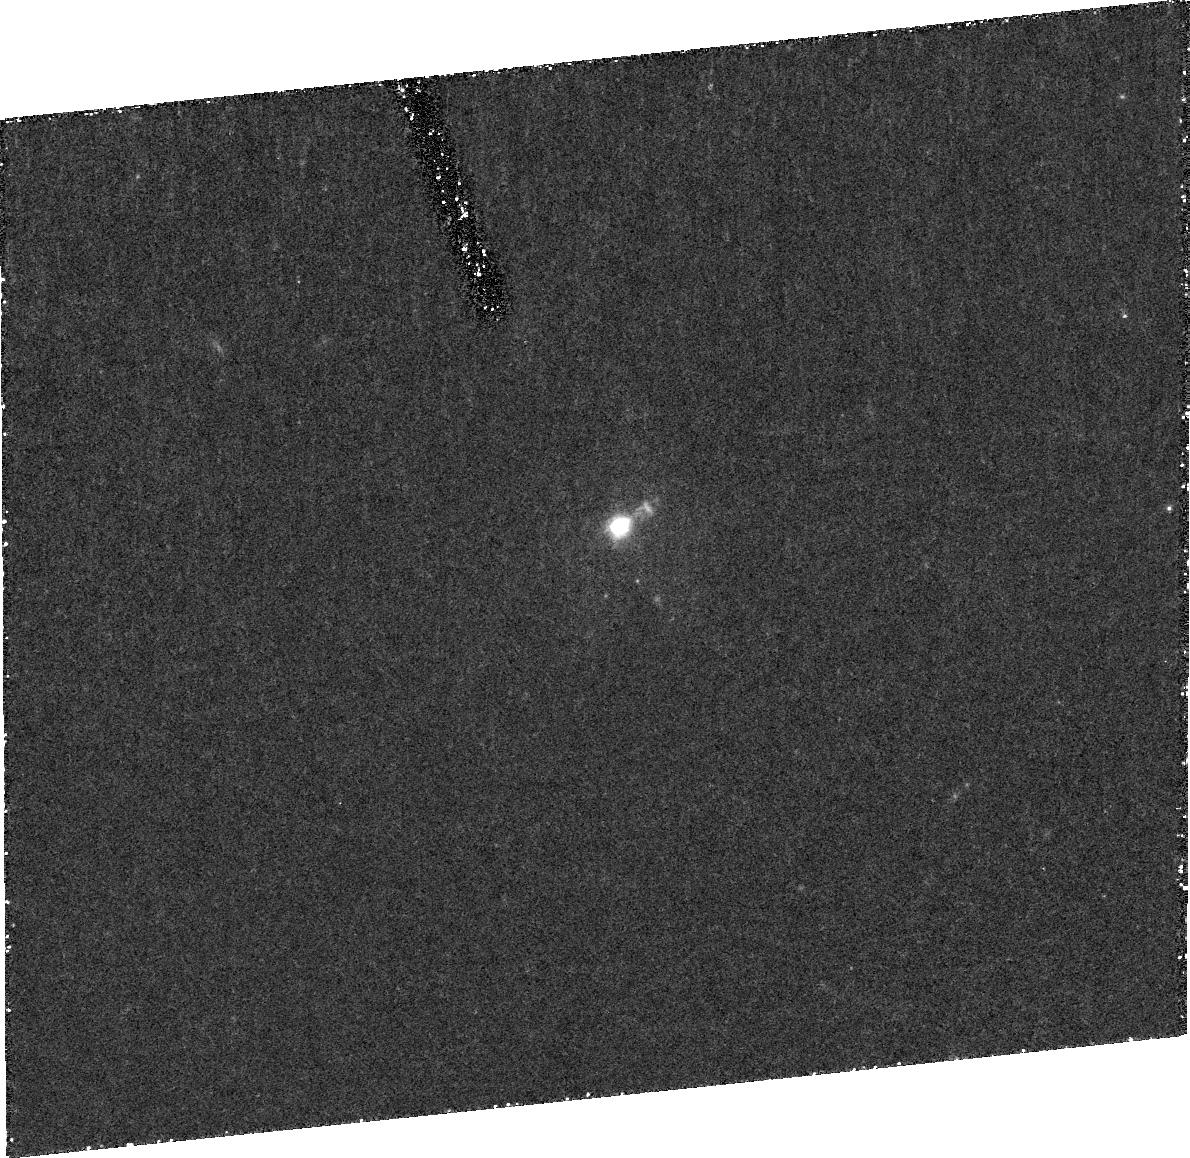
Target: F15307+3252
Instrument: ACS/HRC
Filter: F606W
Exposure: 1.5 h
Observation ID: j96n01010

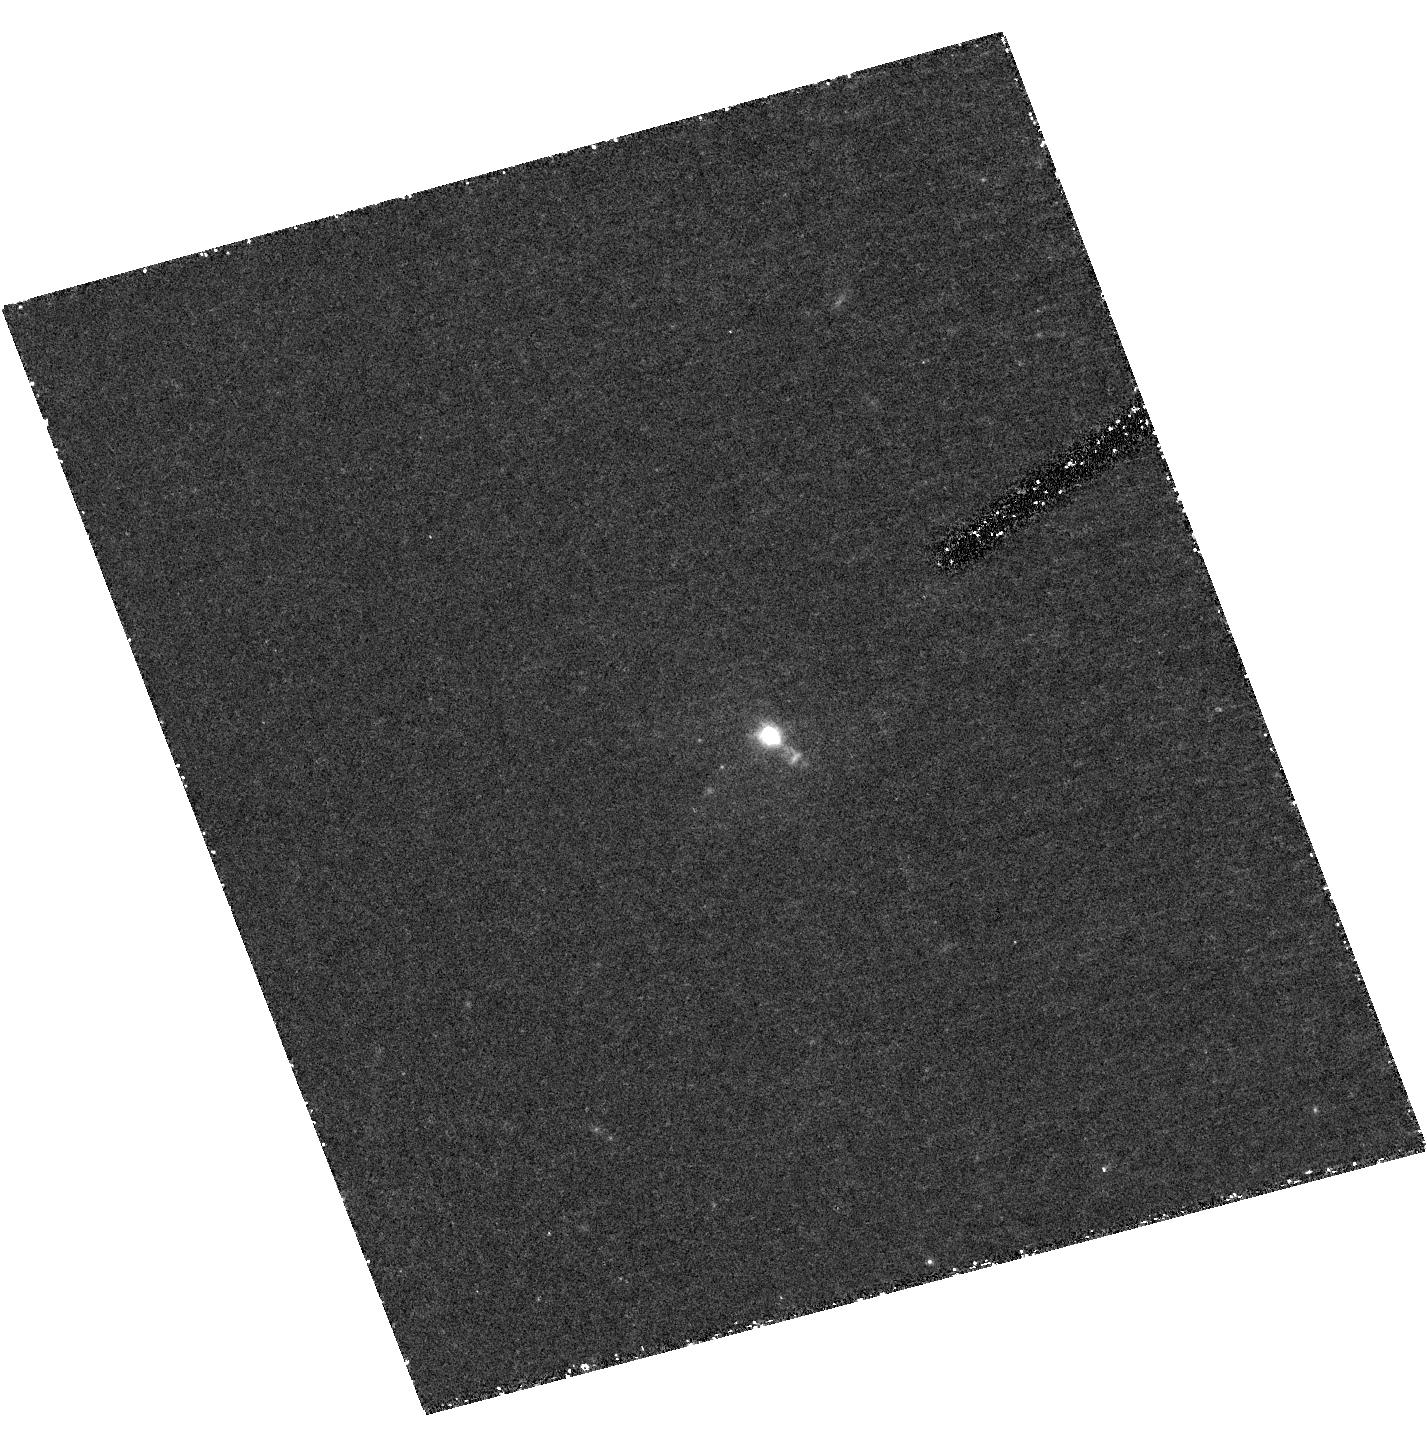
Target: F15307+3252
Instrument: ACS/HRC
Filter: F606W-POL0V
Exposure: 1.5 h
Observation ID: hst_10408_01_acs_hrc_f606w-pol0v_j96n01

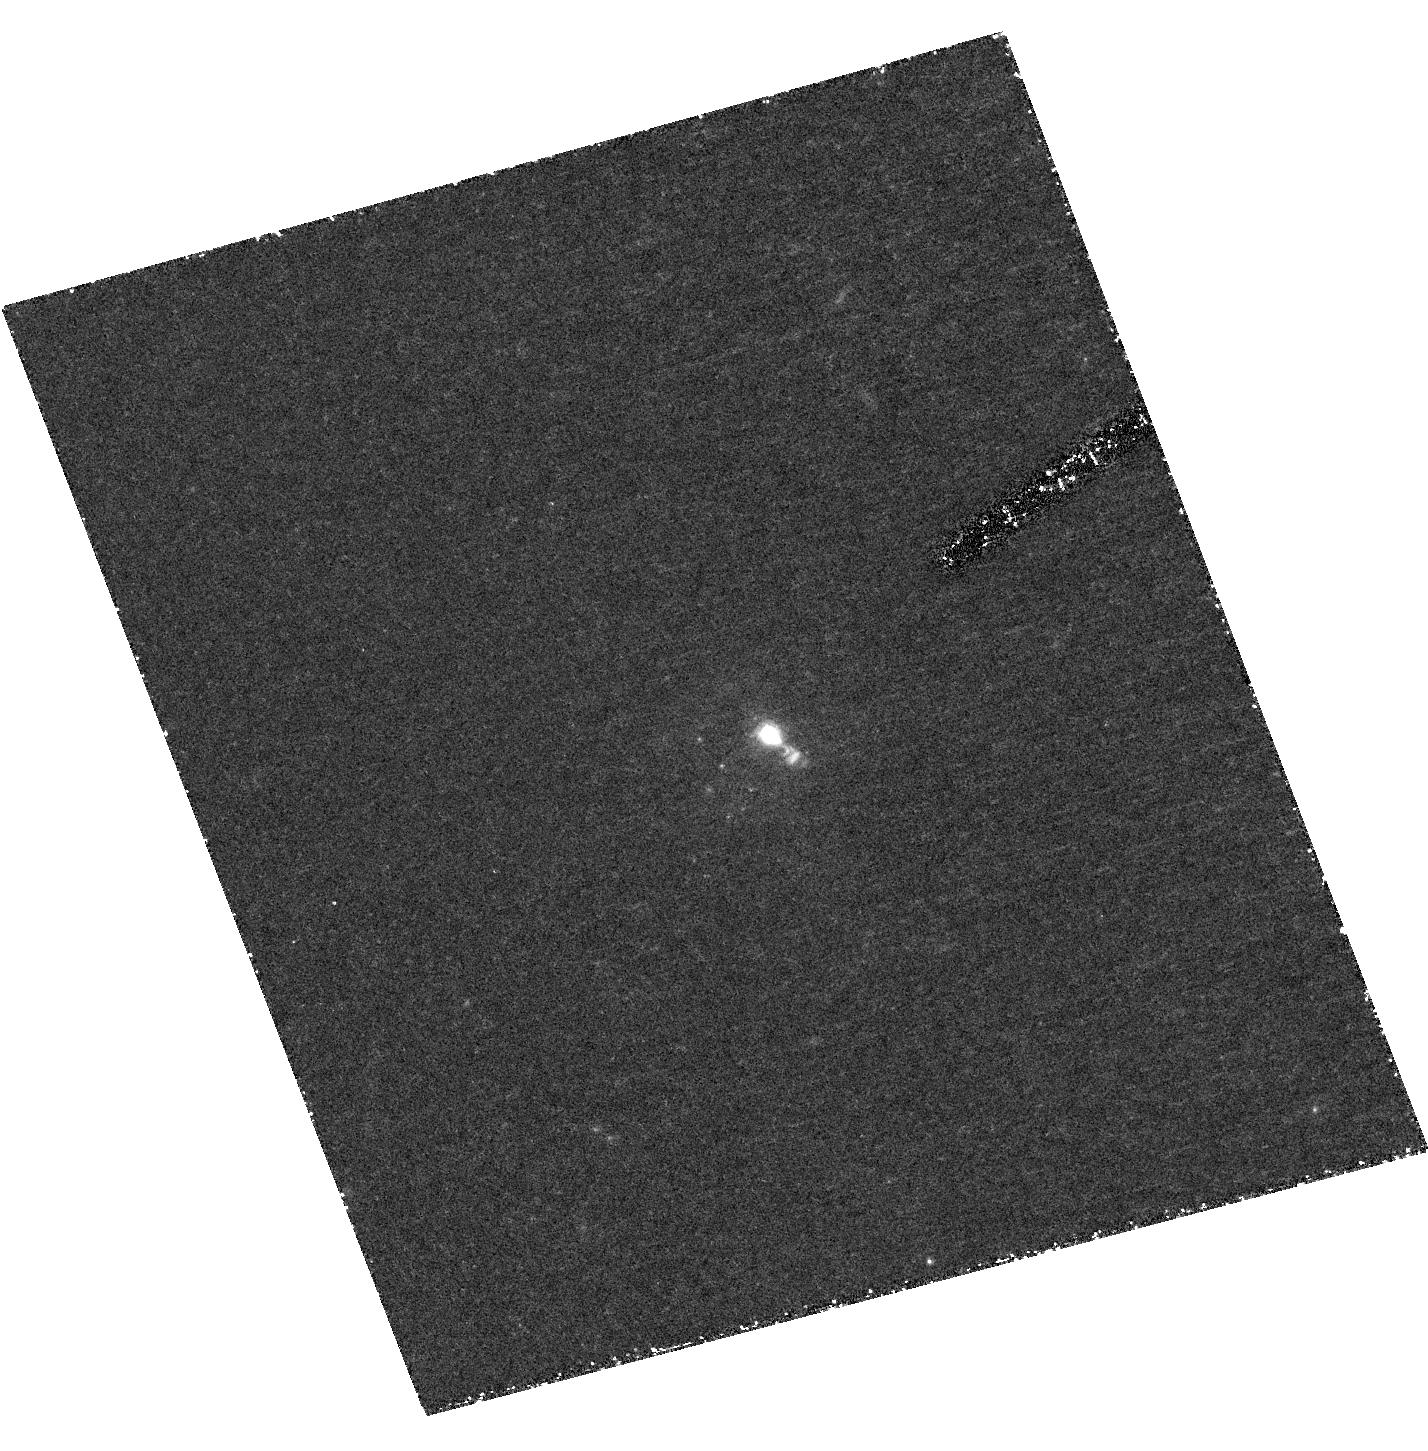
Target: F15307+3252
Instrument: ACS/HRC
Filter: F606W-POL60V
Exposure: 1.5 h
Observation ID: hst_10408_02_acs_hrc_f606w-pol60v_j96n02

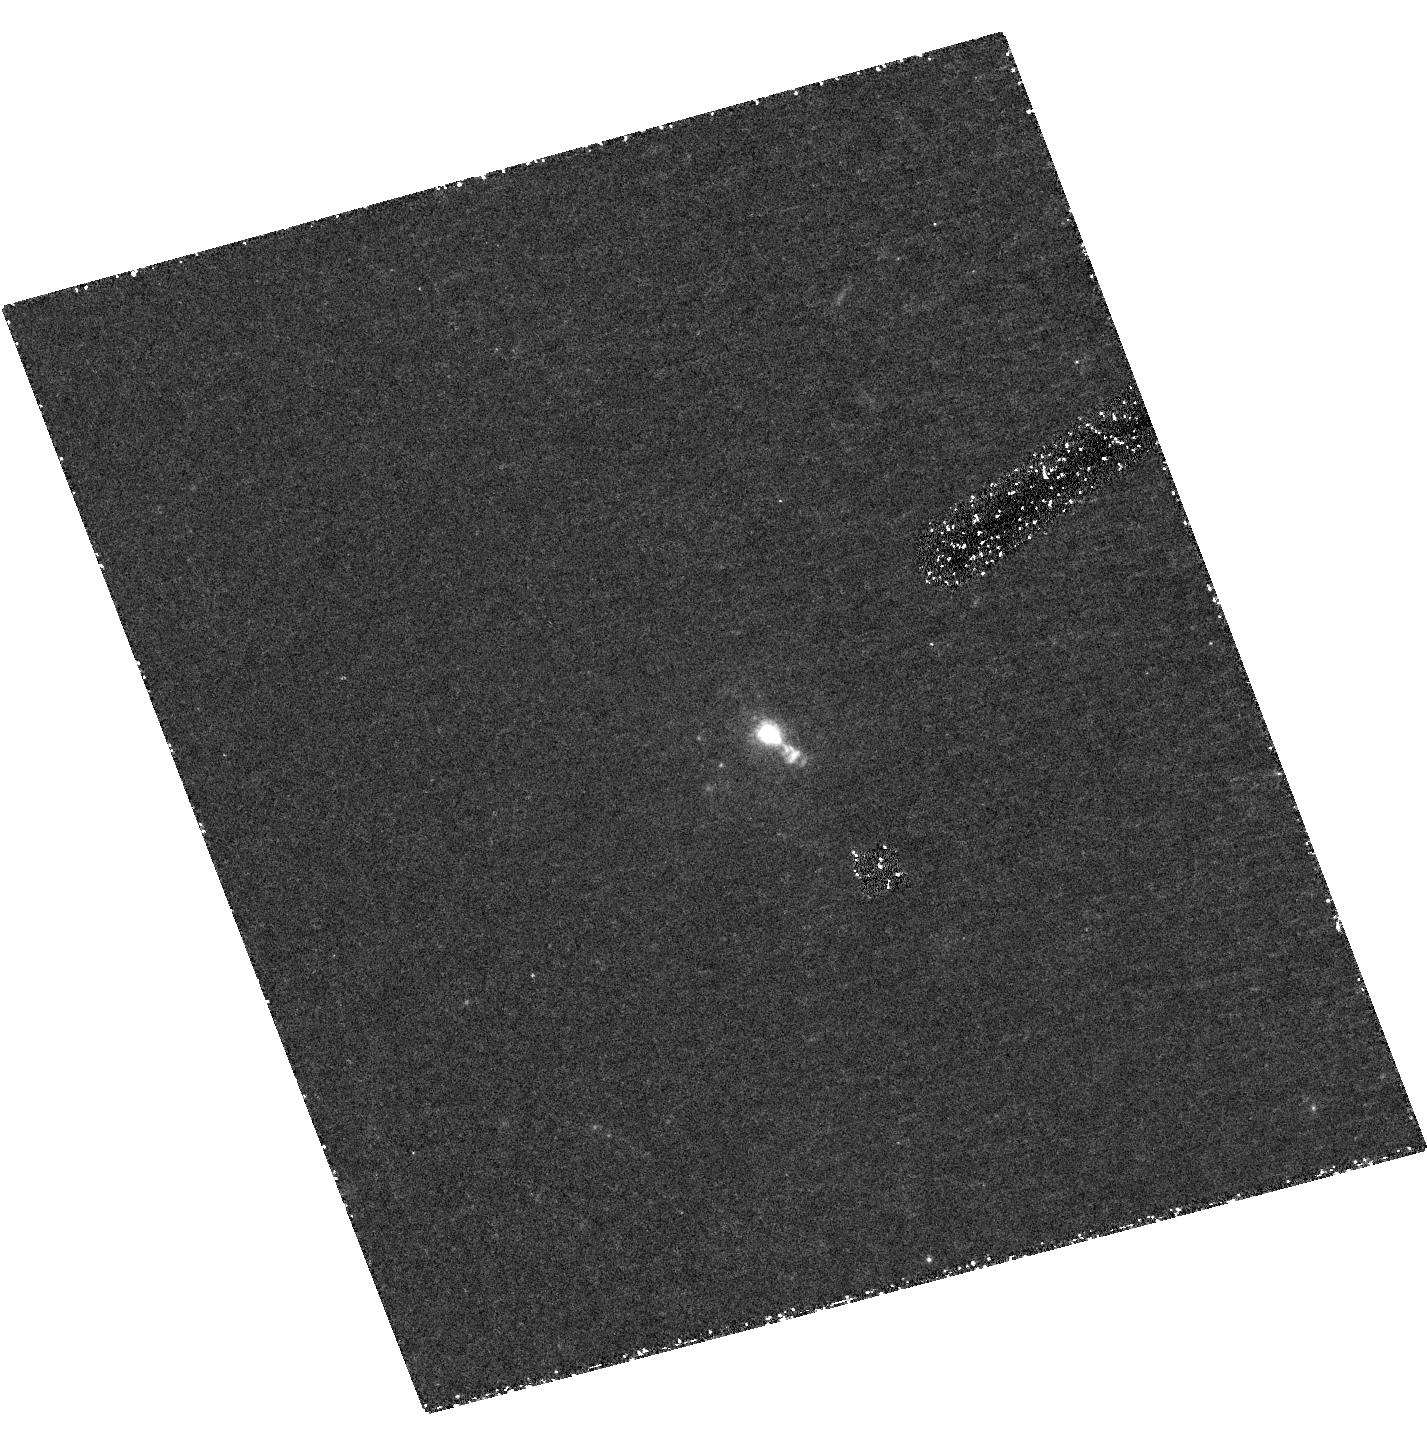
Target: F15307+3252
Instrument: ACS/HRC
Filter: F606W
Exposure: 1.5 h
Observation ID: hst_10408_03_acs_hrc_f606w-pol120v_j96n03

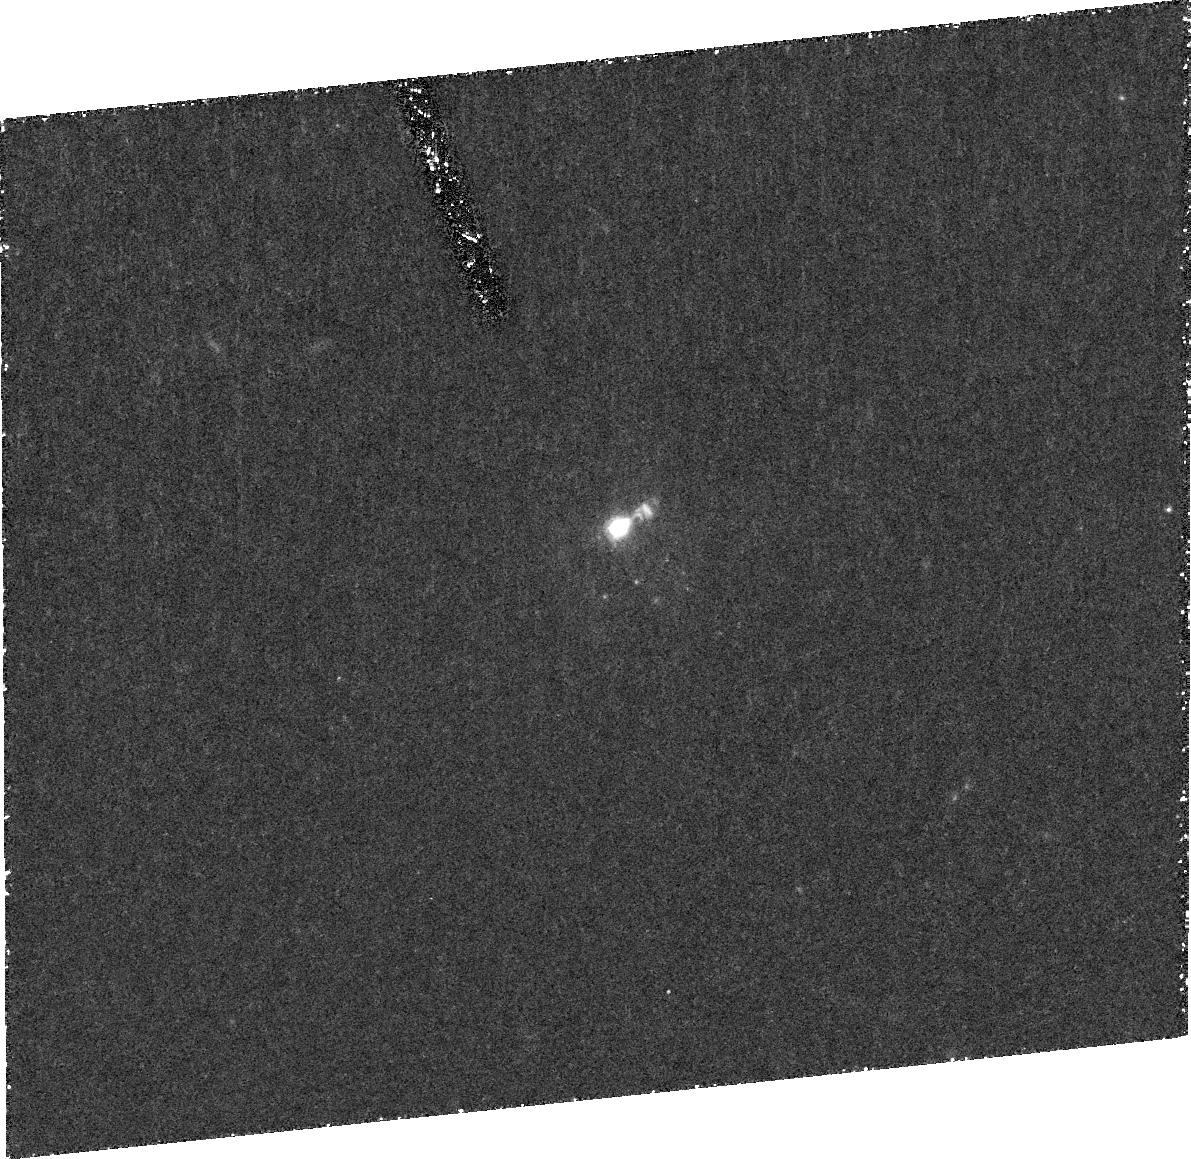
Target: F15307+3252
Instrument: ACS/HRC
Filter: F606W
Exposure: 1.5 h
Observation ID: j96n02010

The Extended Emission Region in the Extreme Type-2 QSO IRAS F15307+3252: Scattered QSO Light or Starbursting Companion (PI: Hines, Dean C.)

The polarimetry capability of the ACS will be used to image the extended emission in the most extreme Hyperluminous Infrared Galaxy and Type-2 QSO: IRAS F15307+3252. Ground-based imaging polarimetry reveals high polarization, but does not have sufficient spatial resolution to resolve the source of the polarization, much less elucidate its structure. Previous WFPC2 and ACS observations without polarimetry optics reveal at least two companions and extended emission near the QSO. However, the nature of this structure is unknown. It could be powered by starburst light from an interaction, or it may be debris lit by the central misdirected QSO. Our proposed observations will completely remove this uncertainty. If the extended emission is the source of polarized light, the observations will highly constrain its physical structure and enable detailed modeling of this prototypical Type-2 QSO. If it is not the source of polarized light, then the observations combined with previous HST images will place very tight constraints on the stellar population (or line emission) responsible for the emssion. Either way, as the most extreme object of its class, the results will have a fundamental impact on our understanding of the Hyperluminous Infrared Galaxy phenomenon which may be a dominant phase of galaxies and QSOs in the high redshift universe.